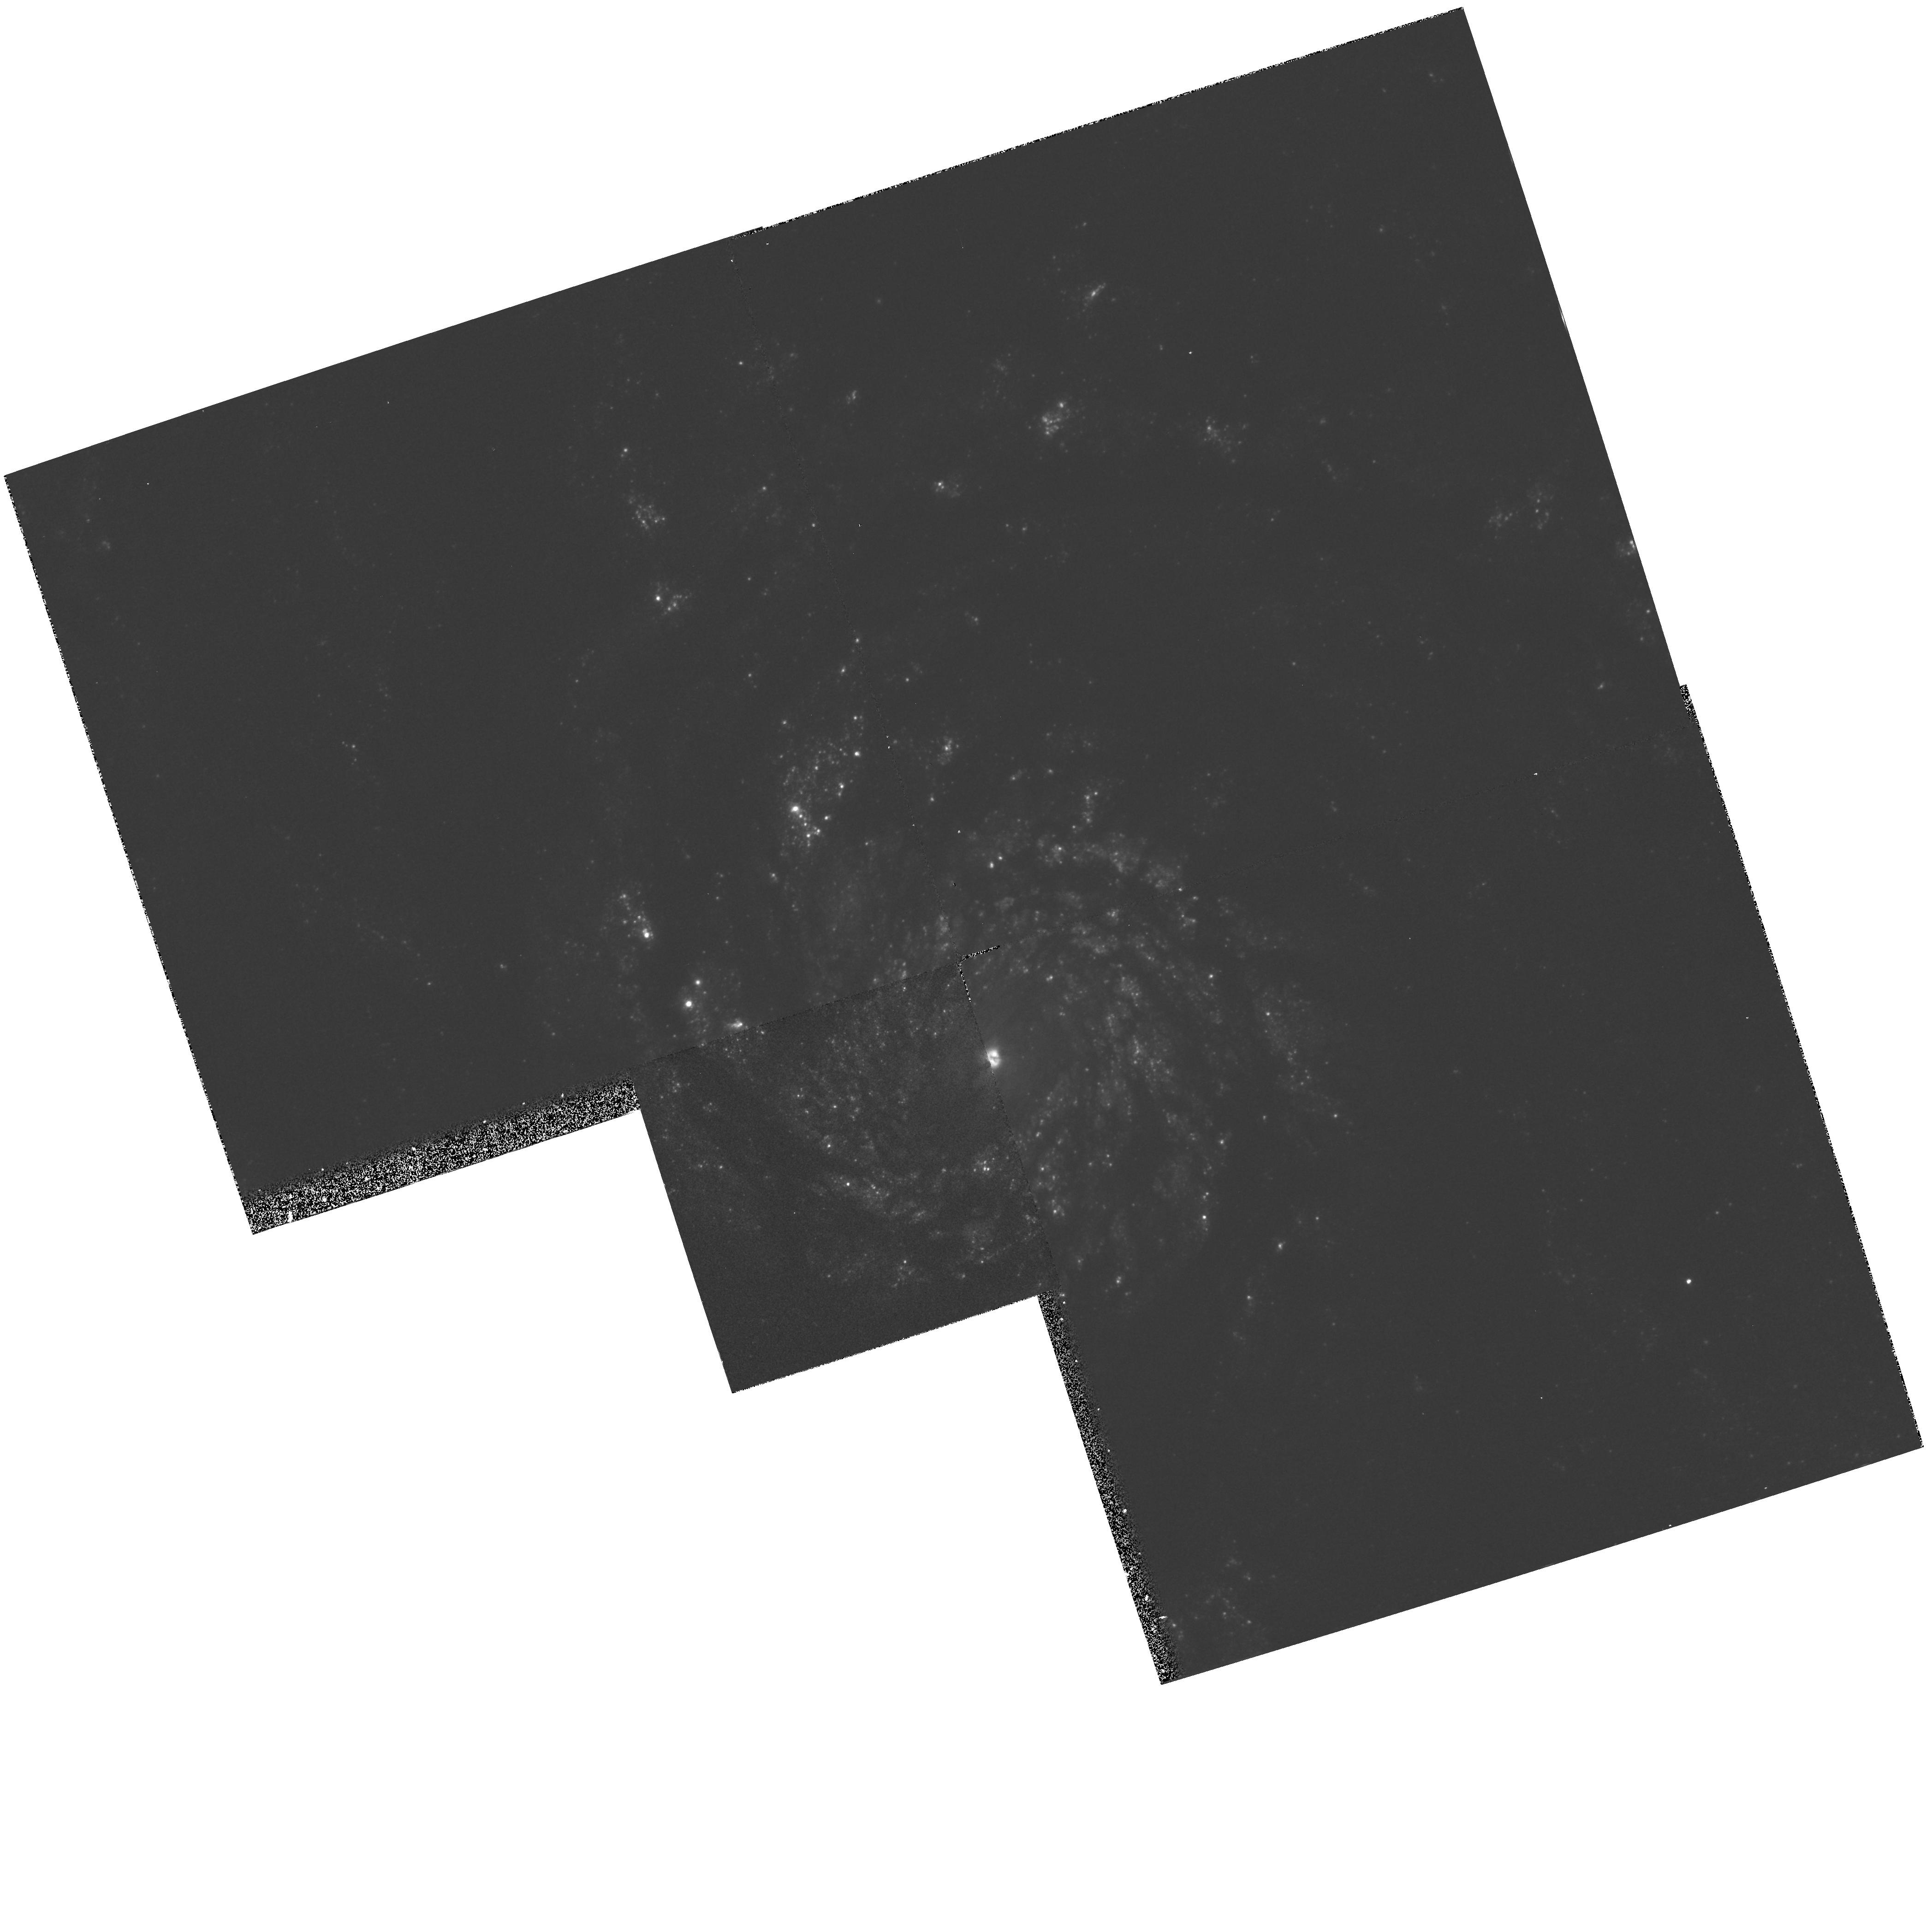
Target: SN1994I
Instrument: WFPC2/PC
Filter: F336W
Exposure: 20 min
Observation ID: hst_5652_02_wfpc2_pc_f336w_u2ew02

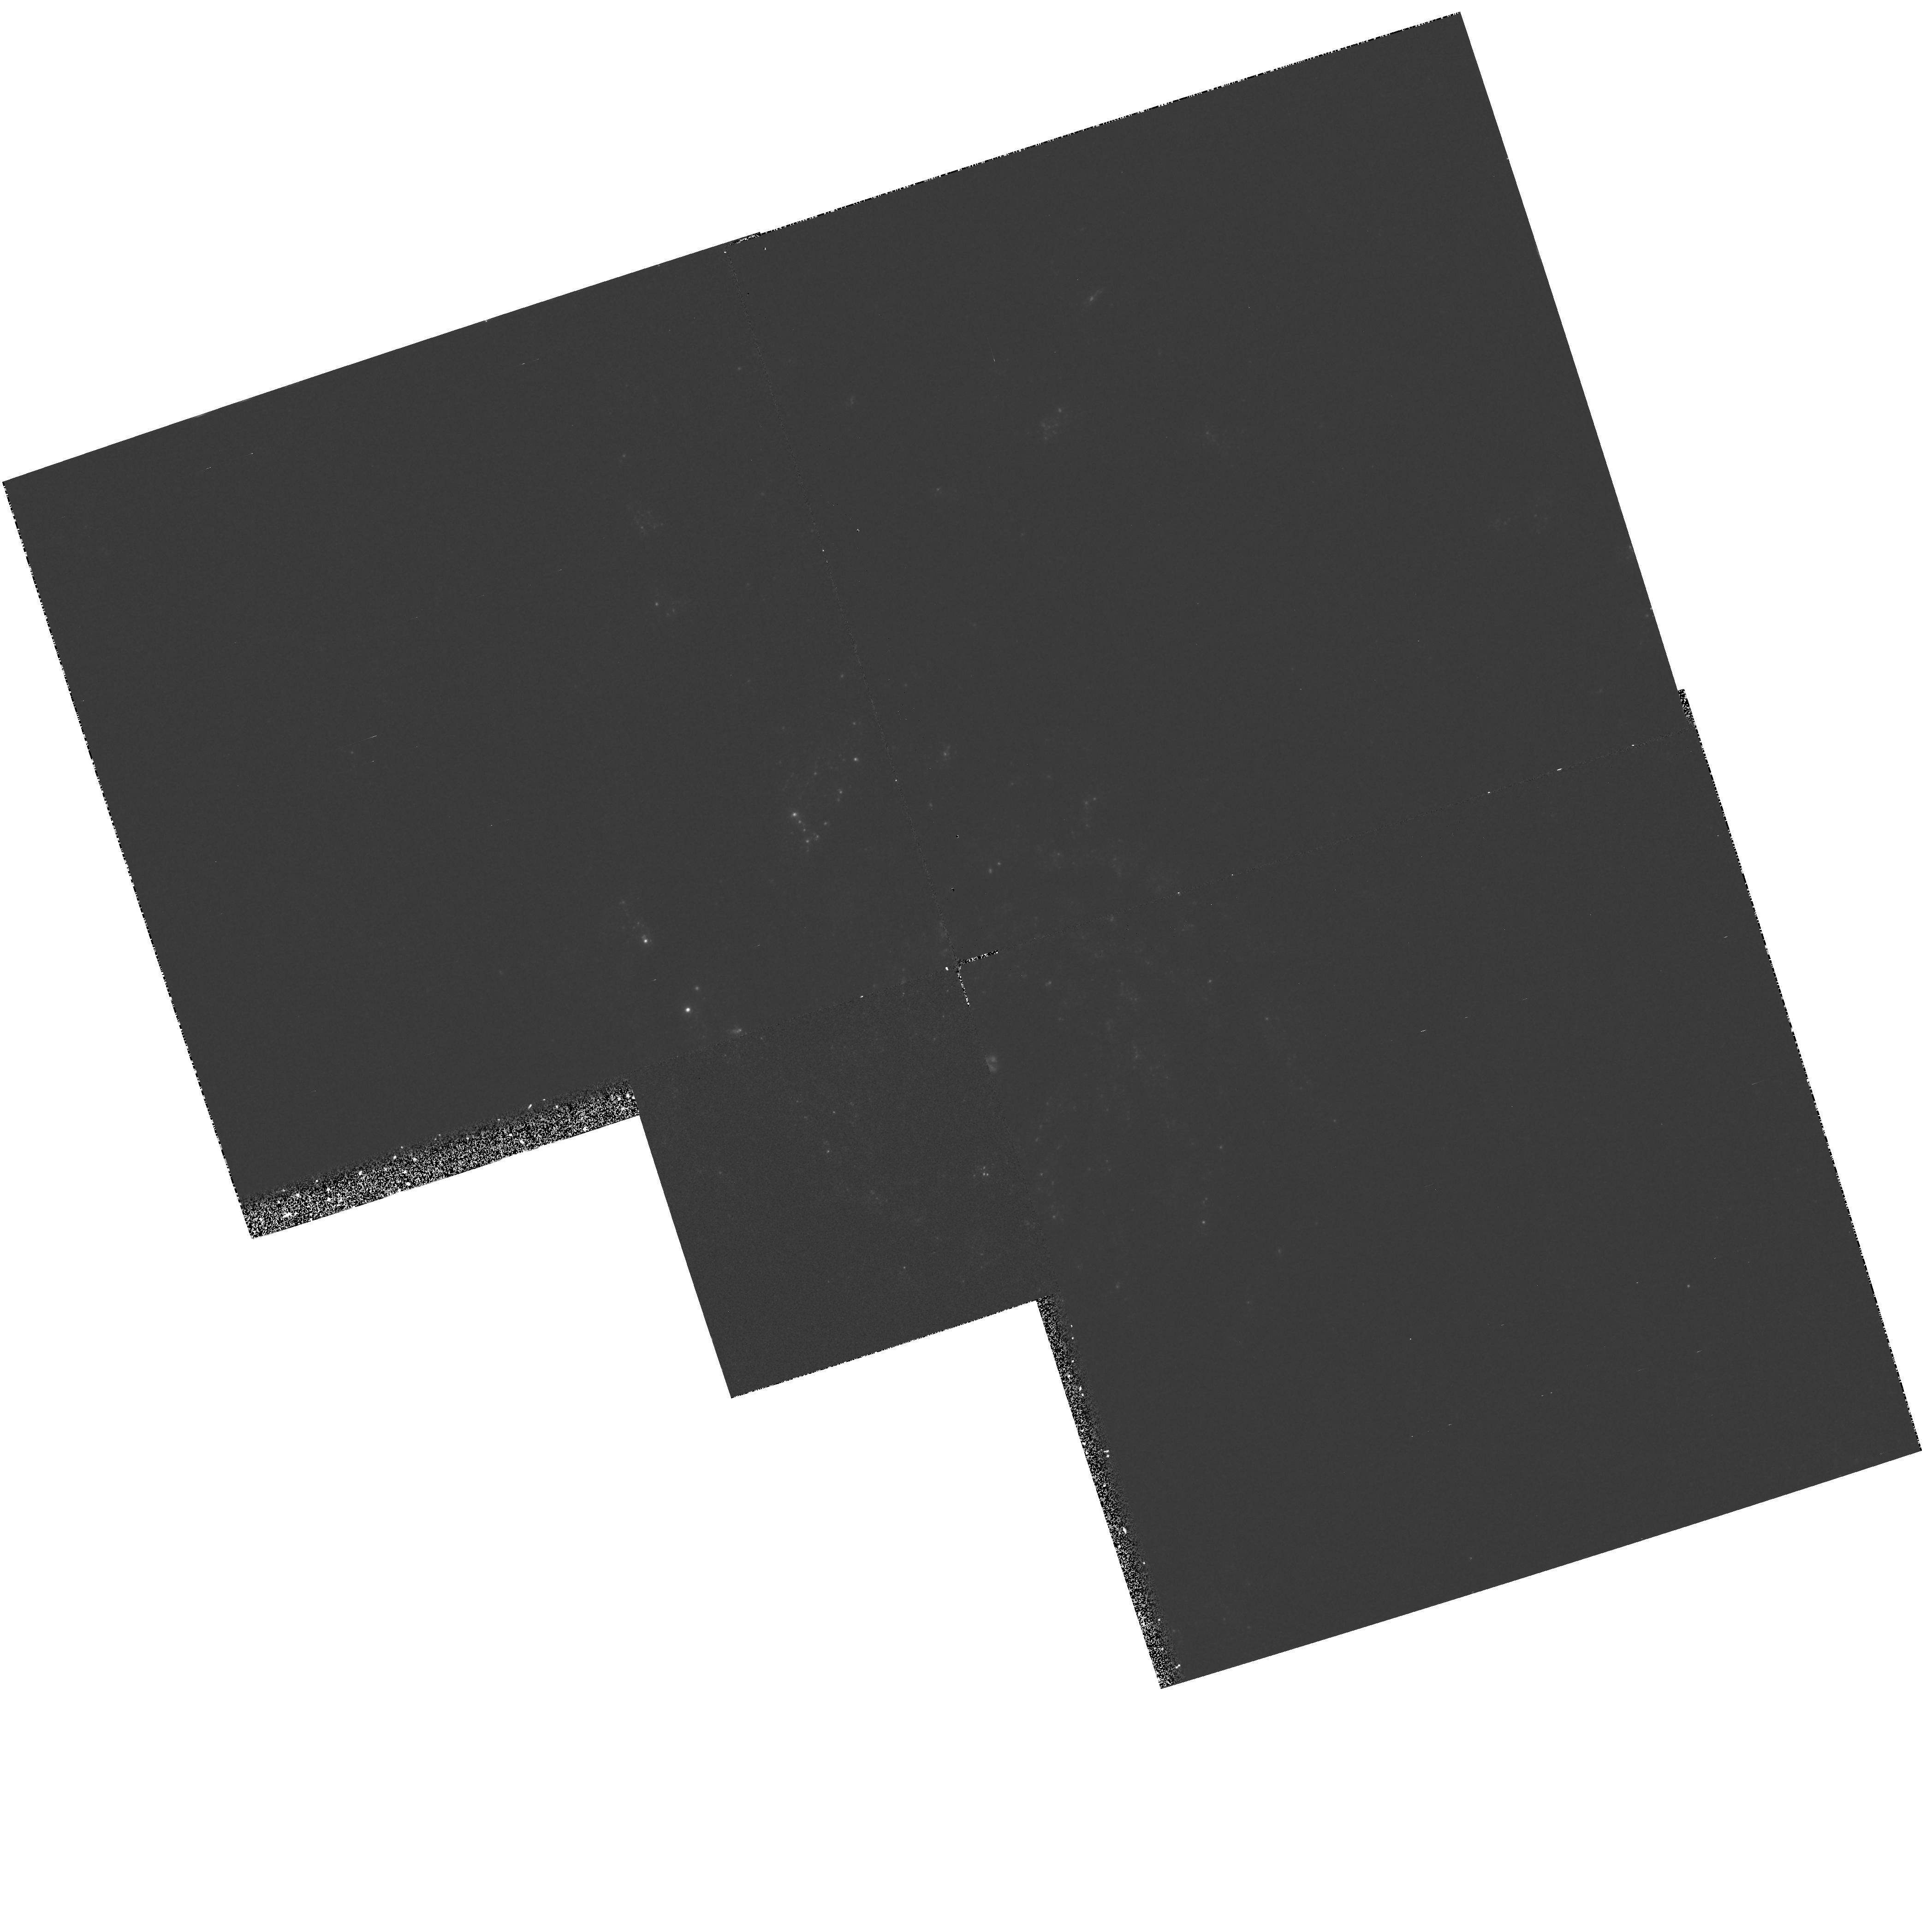
Target: SN1994I
Instrument: WFPC2/PC
Filter: F255W
Exposure: 33 min
Observation ID: hst_5652_02_wfpc2_pc_f255w_u2ew02

SINS:  THE SUPERNOVA INTENSIVE STUDY TARGET OF OPPORTUNITY - CYCLE 4 (PI: Kirshner, Robert P.)

We are now underway in our intensive study of supernovae with HST. This long-term project promises to illuminate problems in stellar evolution, the mechanism of stellar explosion, nucleosynthesis, the energetics of interstellar gas, and the extragalactic distance scale. Initial observations, starting in the Spring of 1992, show that HST observations of SN 1987A are rich in content and that these high-minded goals can actually be achieved. Our HST observations of a new supernova, SN1992A, demonstrate that Target-of-Opportunity observations with HST are worth the effort. We were poised to observe SN 1993J in M81 and we obtained a beautiful UV/optical spectrum from an early epoch of this peculiar supernova. Our plan in this program is to initiate a new Target-of-Opportunity supernova for Cycle 4. SN 1992A and SN 1993J demonstrated our ability to orchestrate observations from the ground, with IUE, and from HST to investigate important issues in supernova research.